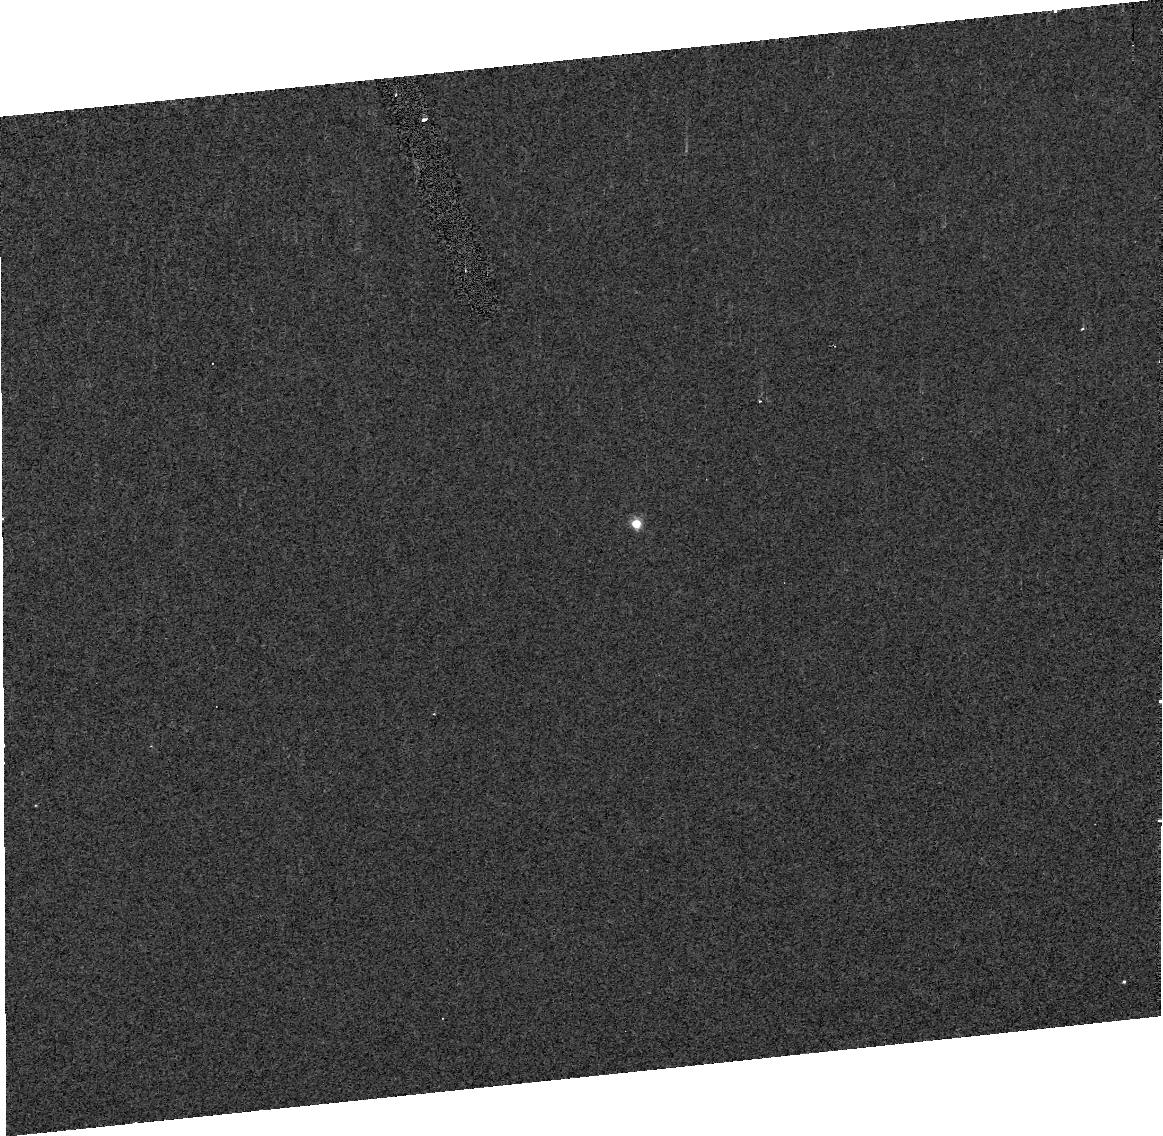
Target: ASTEROID-17246
Instrument: ACS/HRC
Filter: F435W
Exposure: 3 min
Observation ID: j92004030

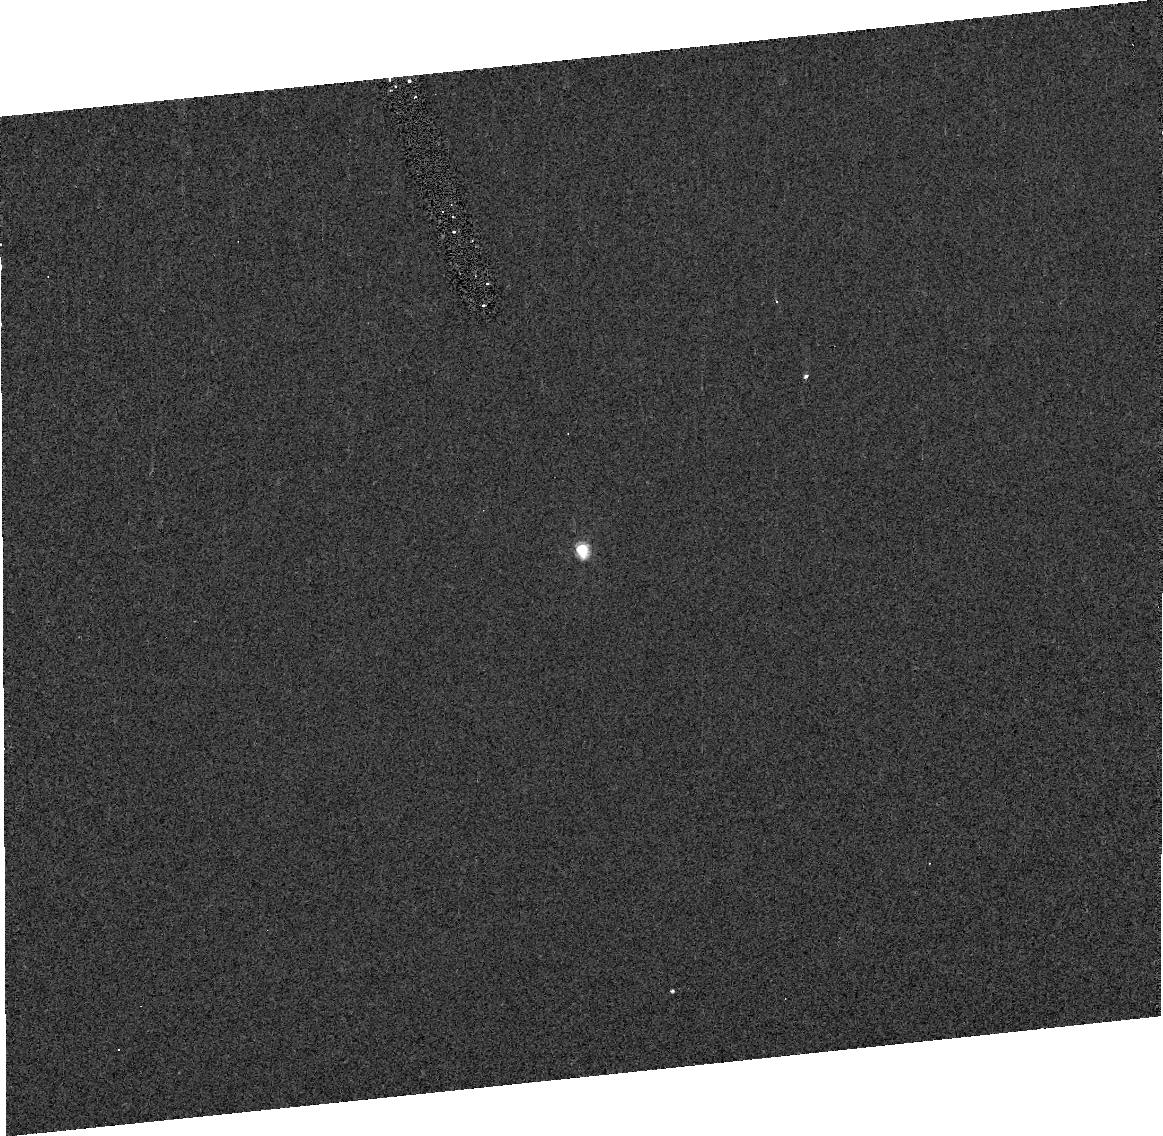
Target: ASTEROID-22899
Instrument: ACS/HRC
Filter: F435W
Exposure: 4 min
Observation ID: j92006030

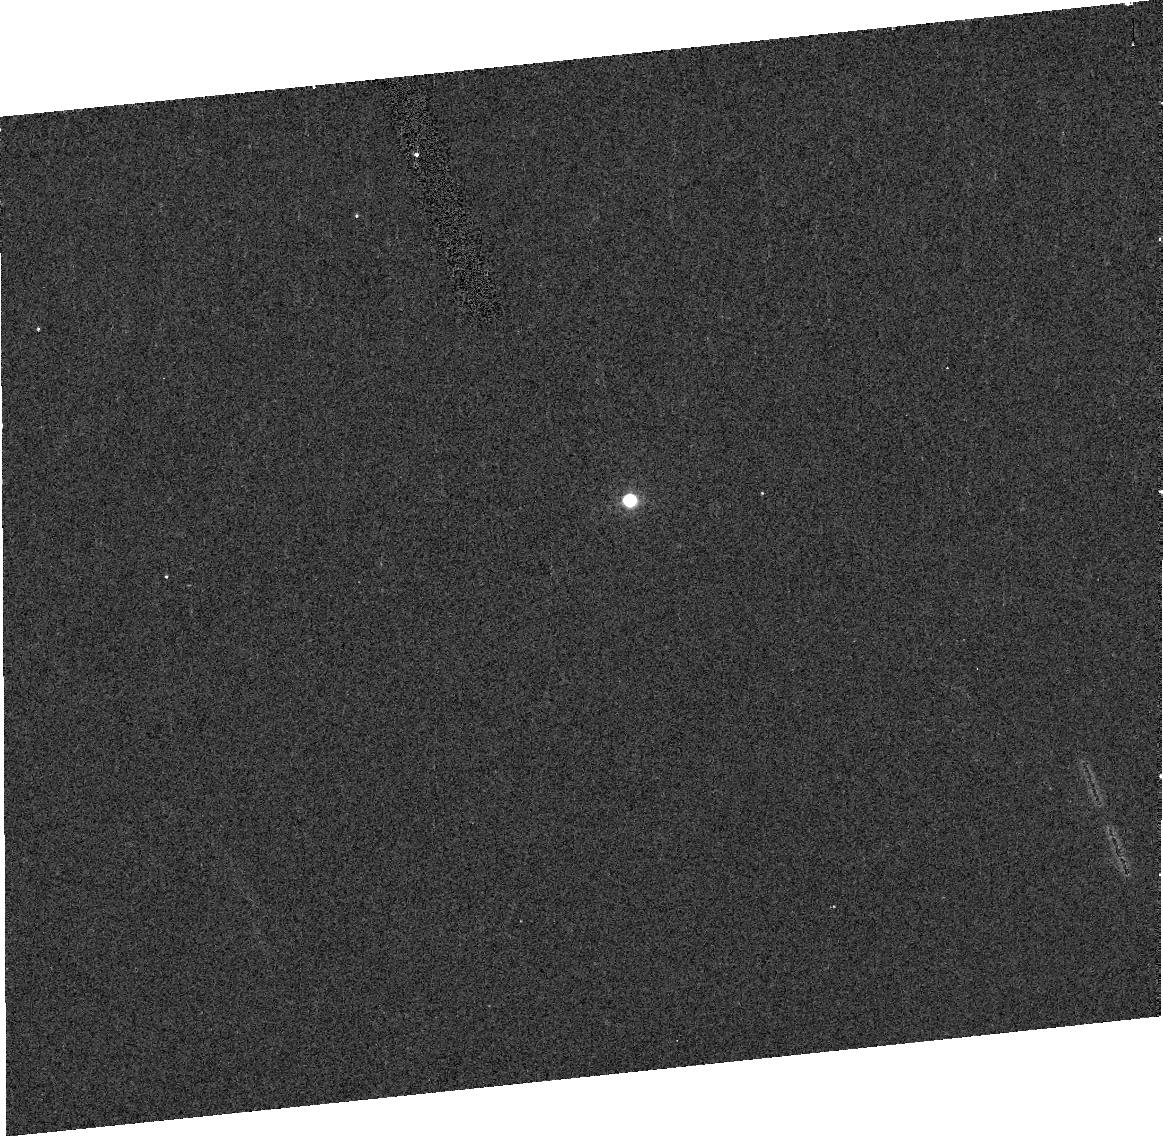
Target: ASTEROID-22899
Instrument: ACS/HRC
Filter: F850LP
Exposure: 4 min
Observation ID: j92007040

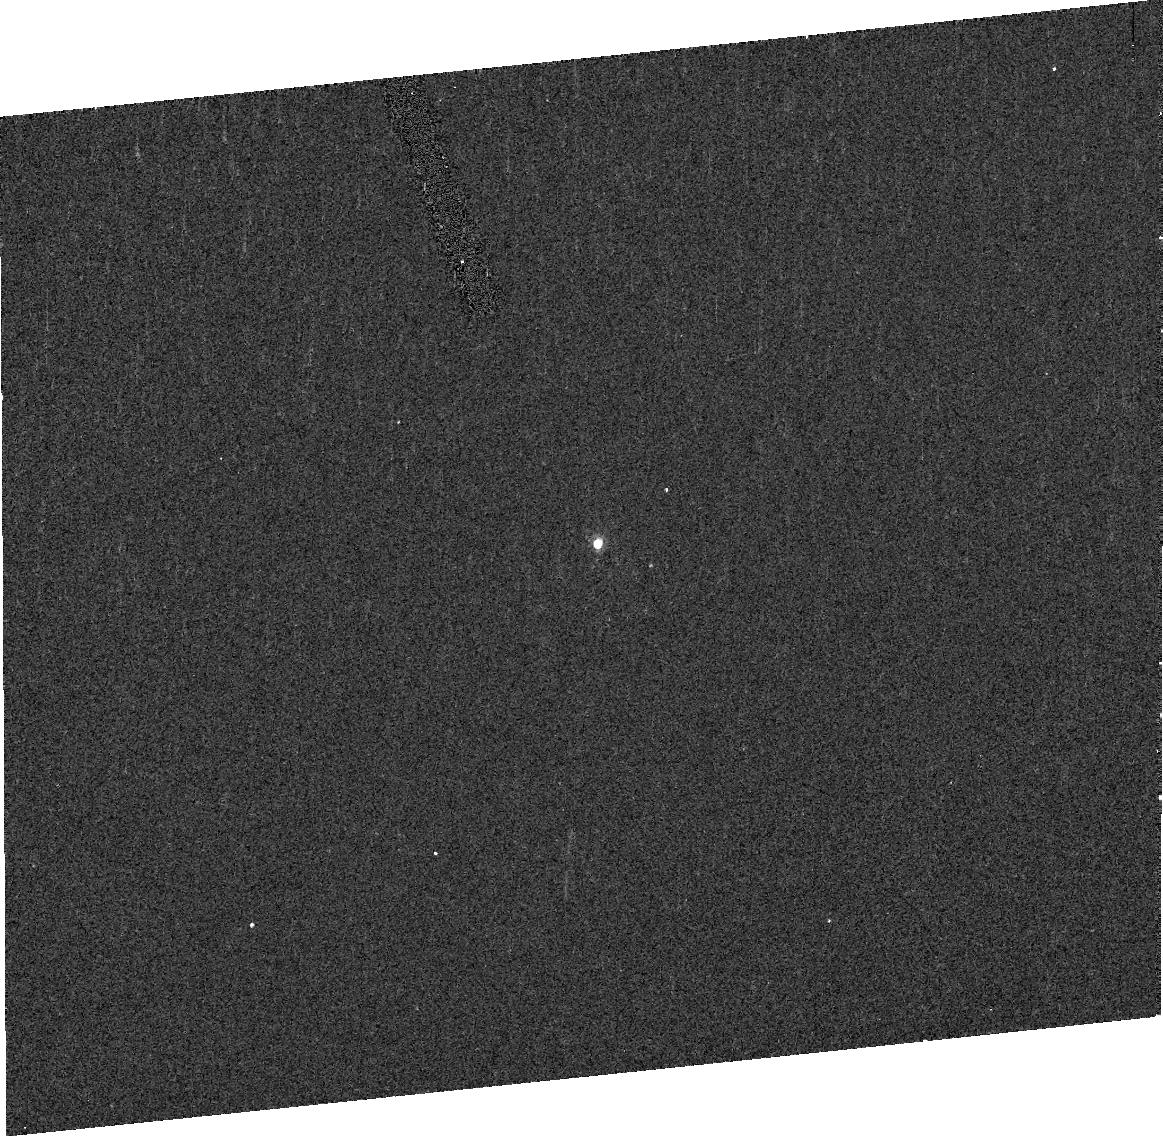
Target: ASTEROID-17246
Instrument: ACS/HRC
Filter: F550M
Exposure: 3 min
Observation ID: j92003080

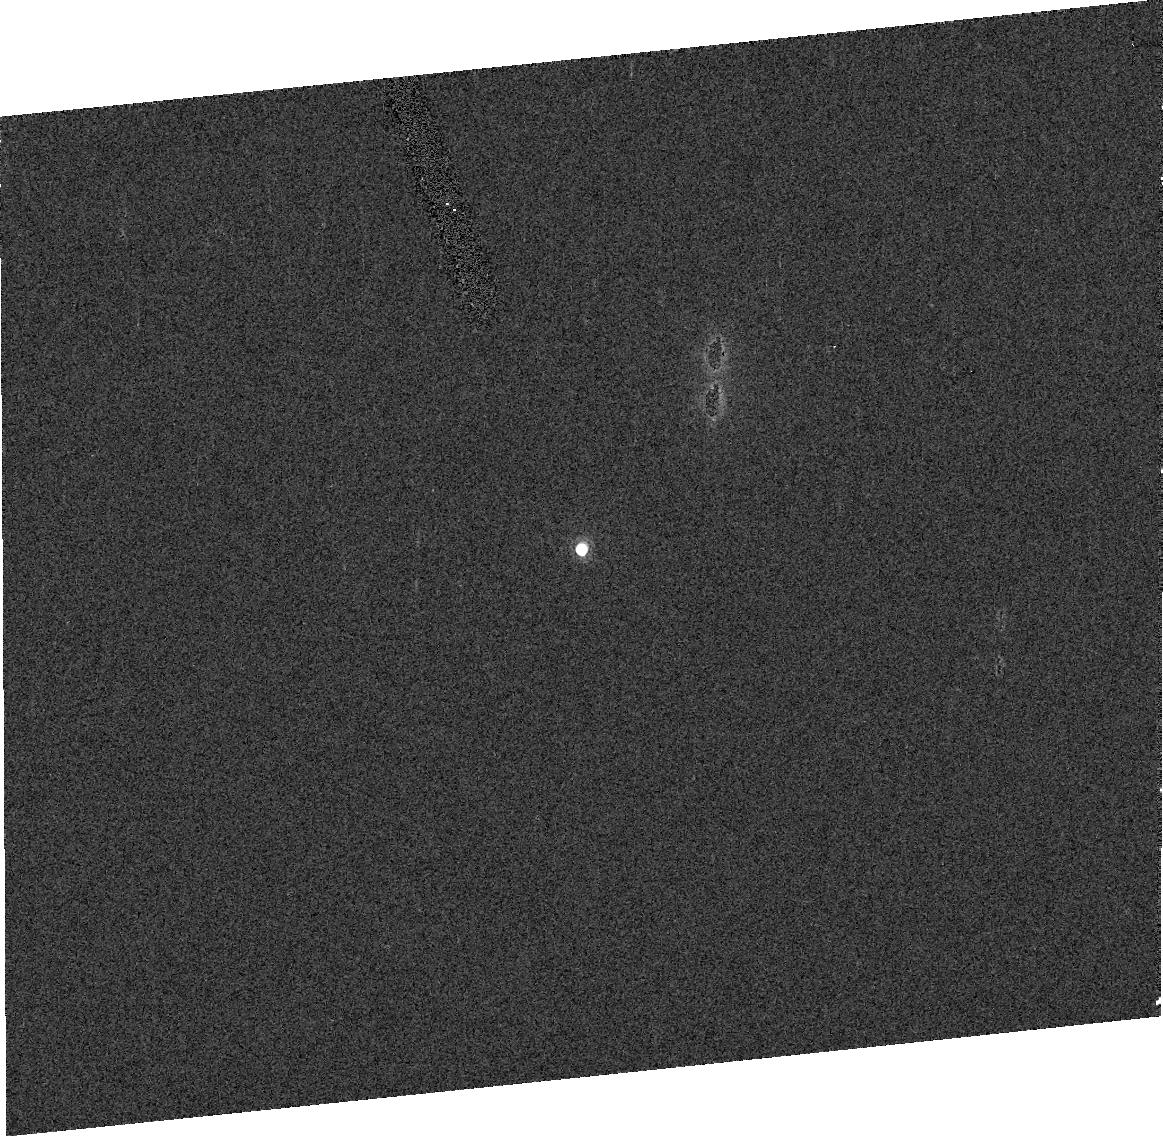
Target: ASTEROID-17246
Instrument: ACS/HRC
Filter: F775W
Exposure: 1 min
Observation ID: j92001060

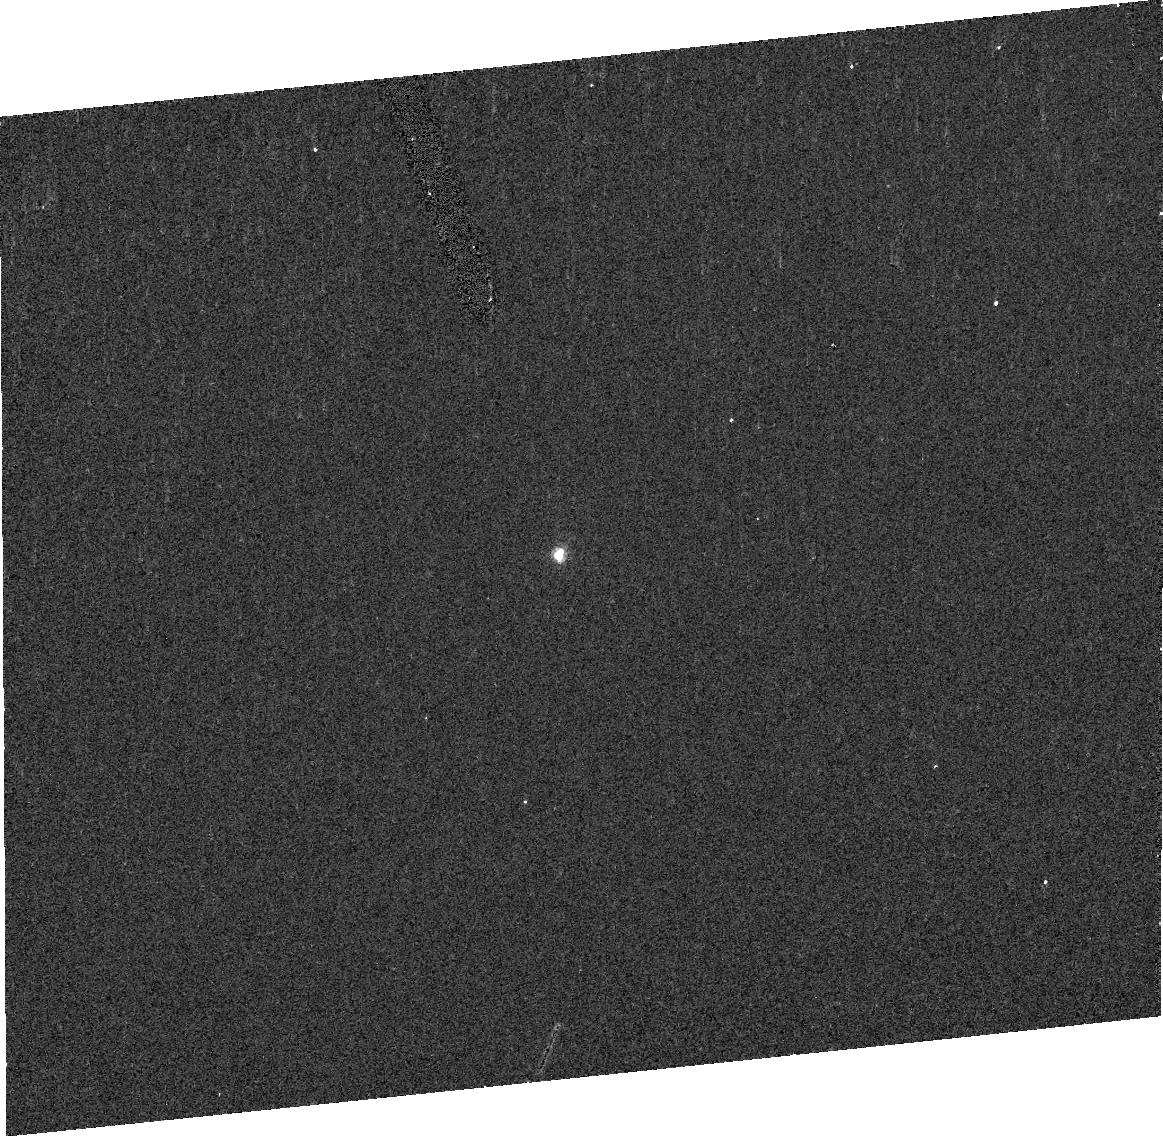
Target: ASTEROID-17246
Instrument: ACS/HRC
Filter: F435W
Exposure: 3 min
Observation ID: j92001020

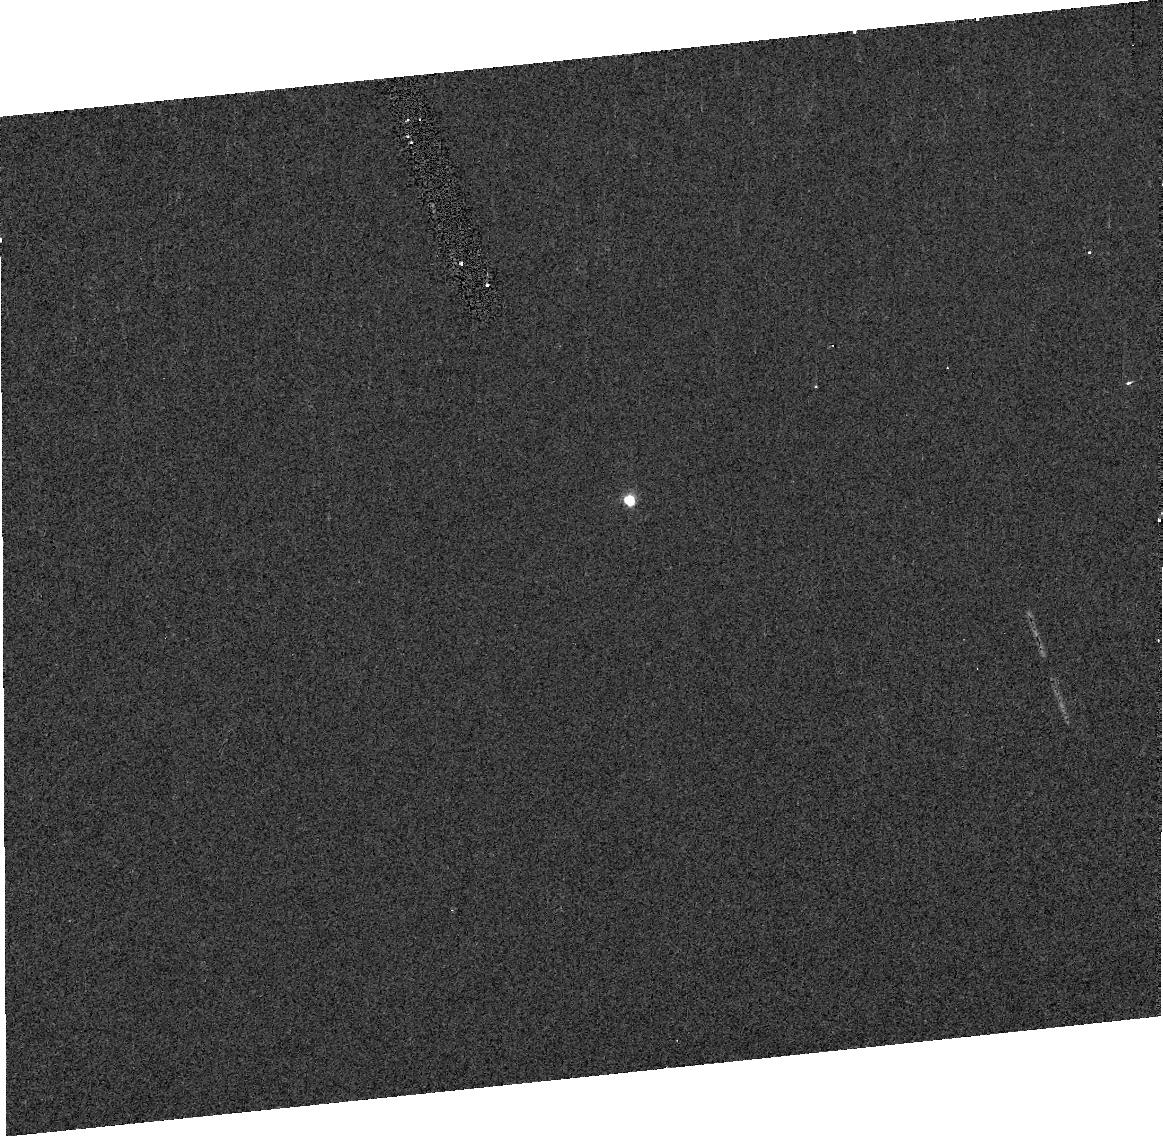
Target: ASTEROID-22899
Instrument: ACS/HRC
Filter: F435W
Exposure: 4 min
Observation ID: j92007030

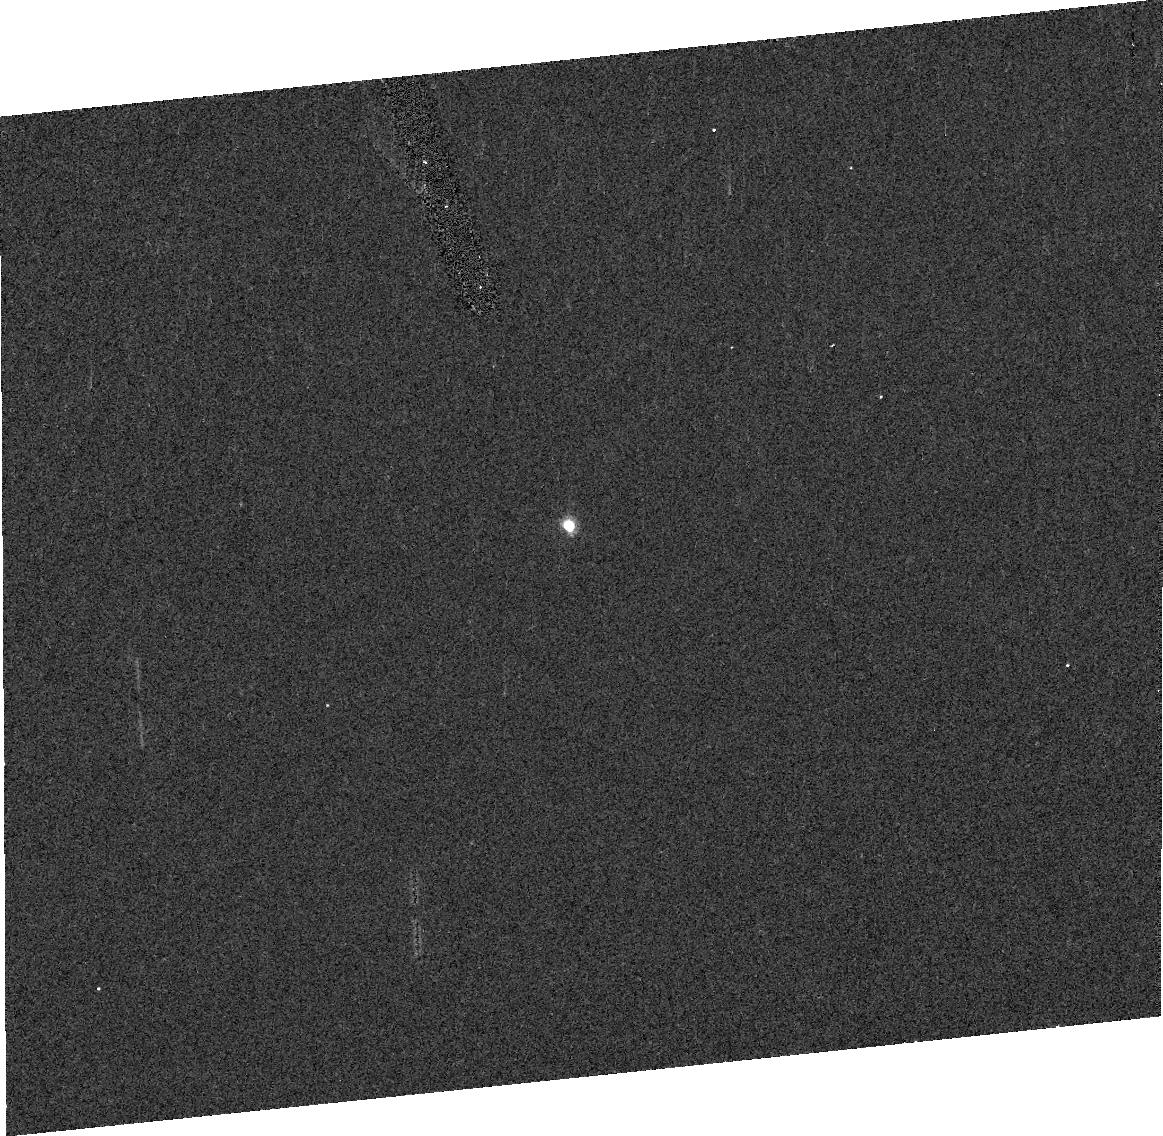
Target: ASTEROID-22899
Instrument: ACS/HRC
Filter: F550M
Exposure: 4 min
Observation ID: j92005070

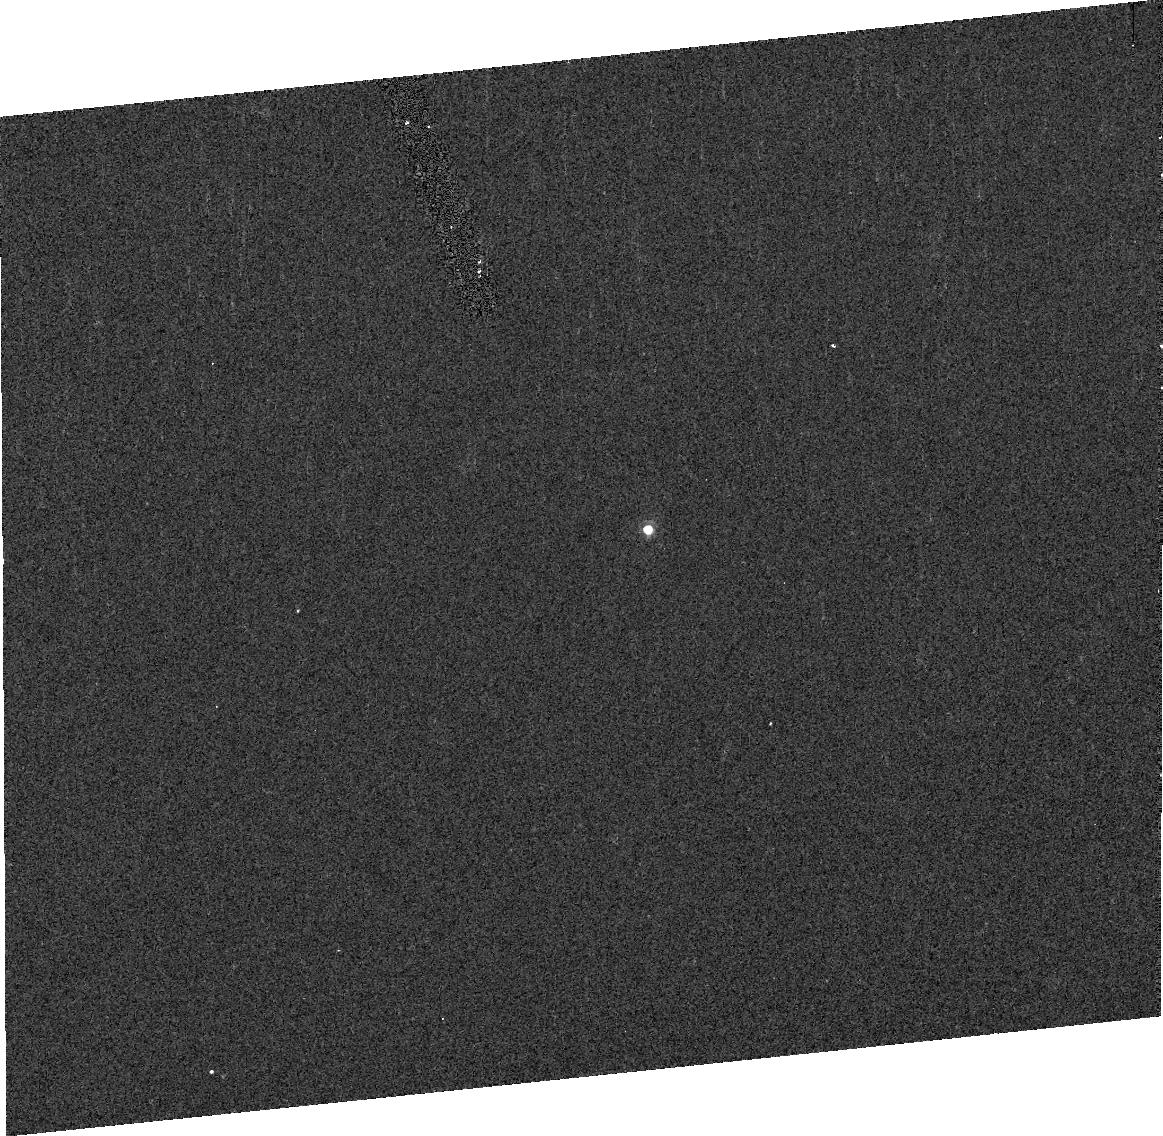
Target: ASTEROID-17246
Instrument: ACS/HRC
Filter: F550M
Exposure: 3 min
Observation ID: j92004070

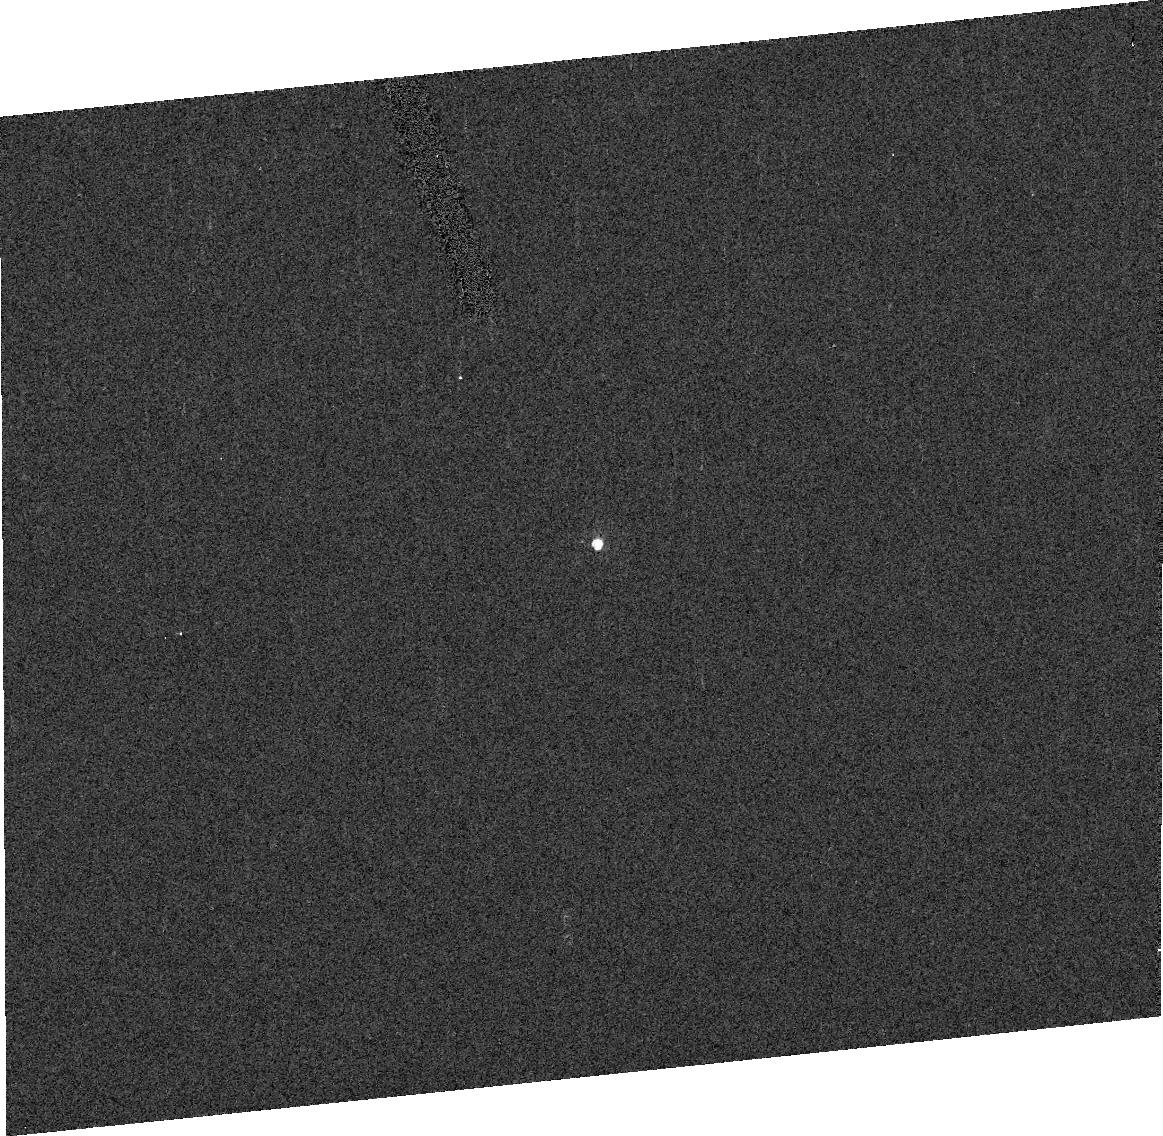
Target: ASTEROID-17246
Instrument: ACS/HRC
Filter: F775W
Exposure: 1 min
Observation ID: j92003090

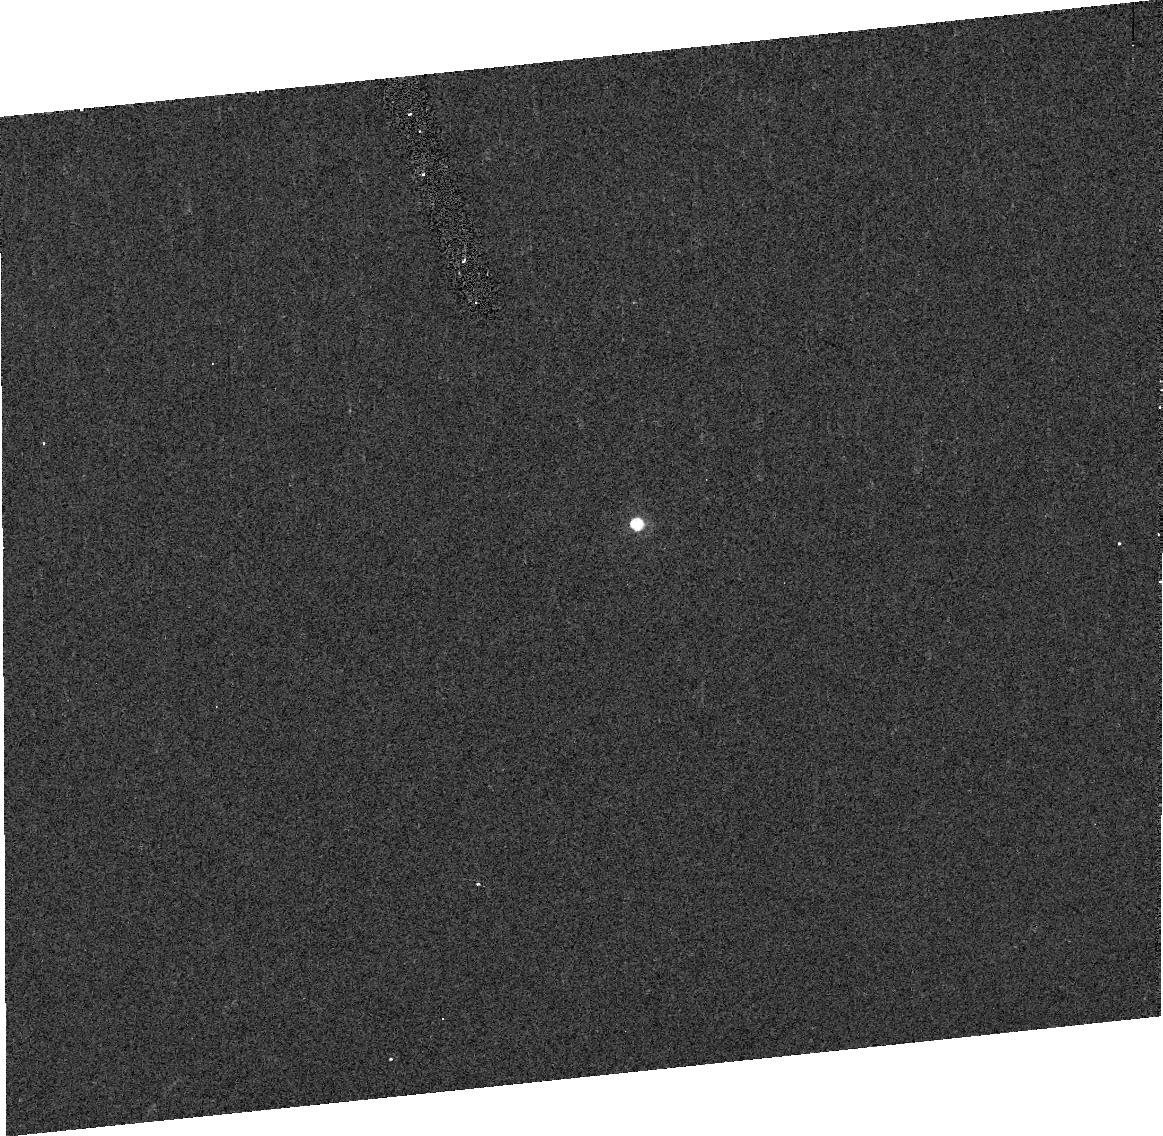
Target: ASTEROID-17246
Instrument: ACS/HRC
Filter: F850LP
Exposure: 3 min
Observation ID: j92004040

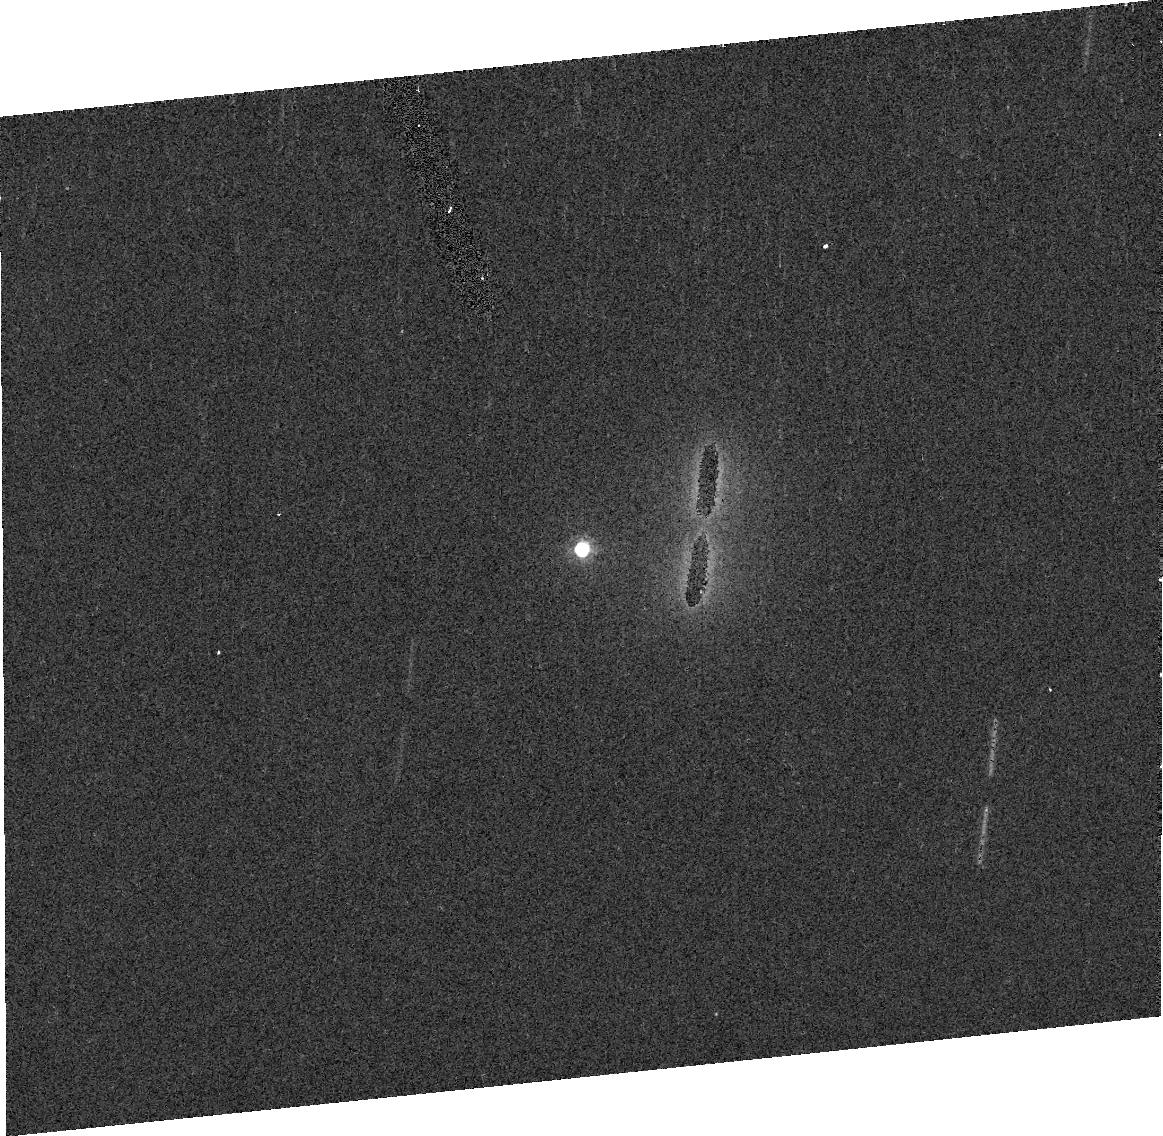
Target: ASTEROID-17246
Instrument: ACS/HRC
Filter: F850LP
Exposure: 3 min
Observation ID: j92001050

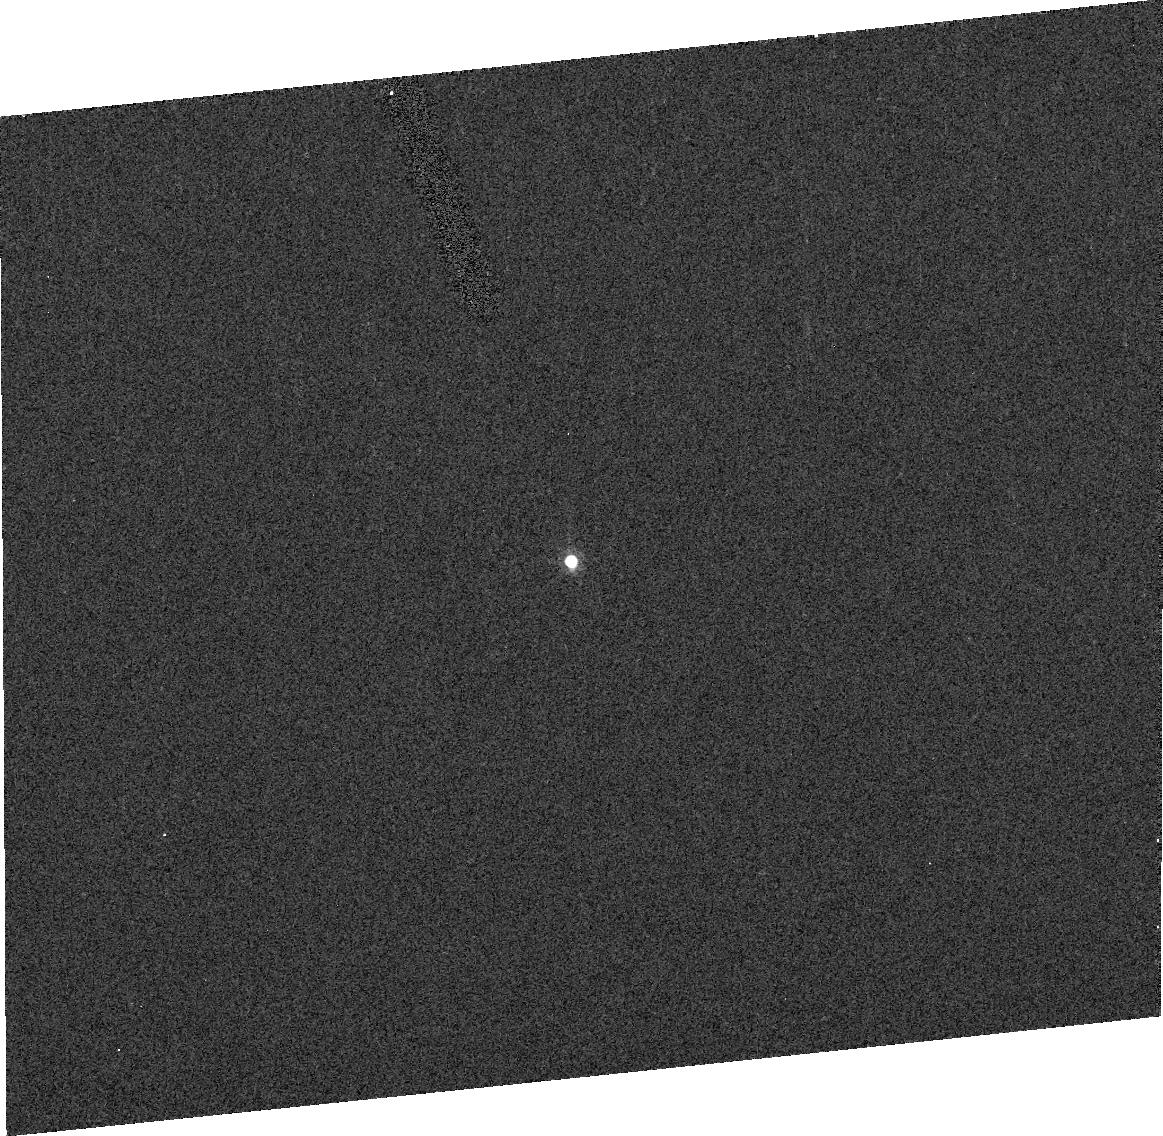
Target: ASTEROID-22899
Instrument: ACS/HRC
Filter: F775W
Exposure: 2 min
Observation ID: j92006010

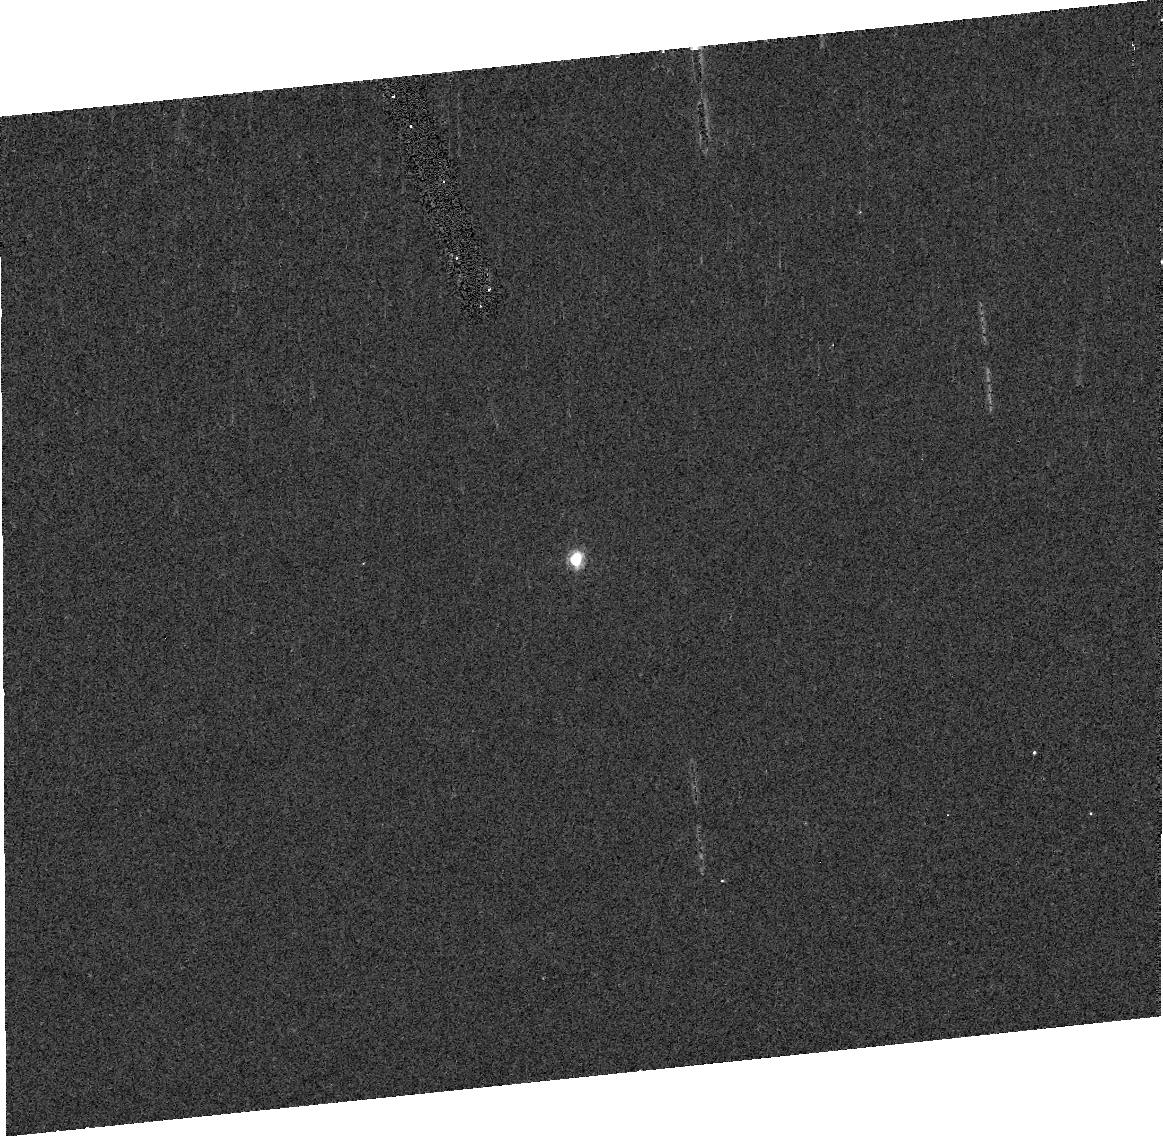
Target: ASTEROID-17246
Instrument: ACS/HRC
Filter: F550M
Exposure: 3 min
Observation ID: j92001080

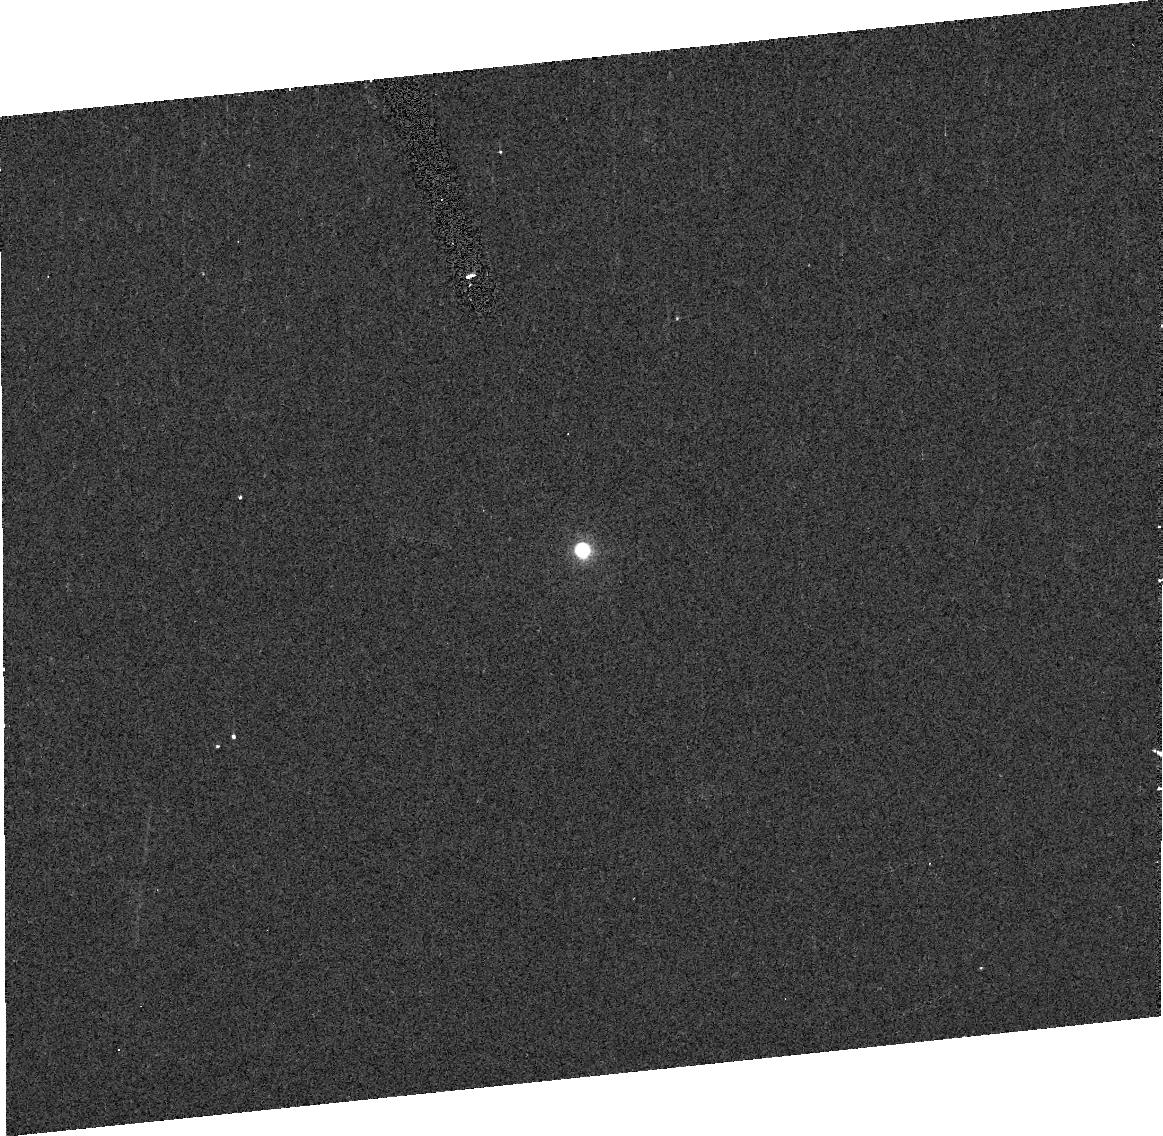
Target: ASTEROID-22899
Instrument: ACS/HRC
Filter: F850LP
Exposure: 4 min
Observation ID: j92006040

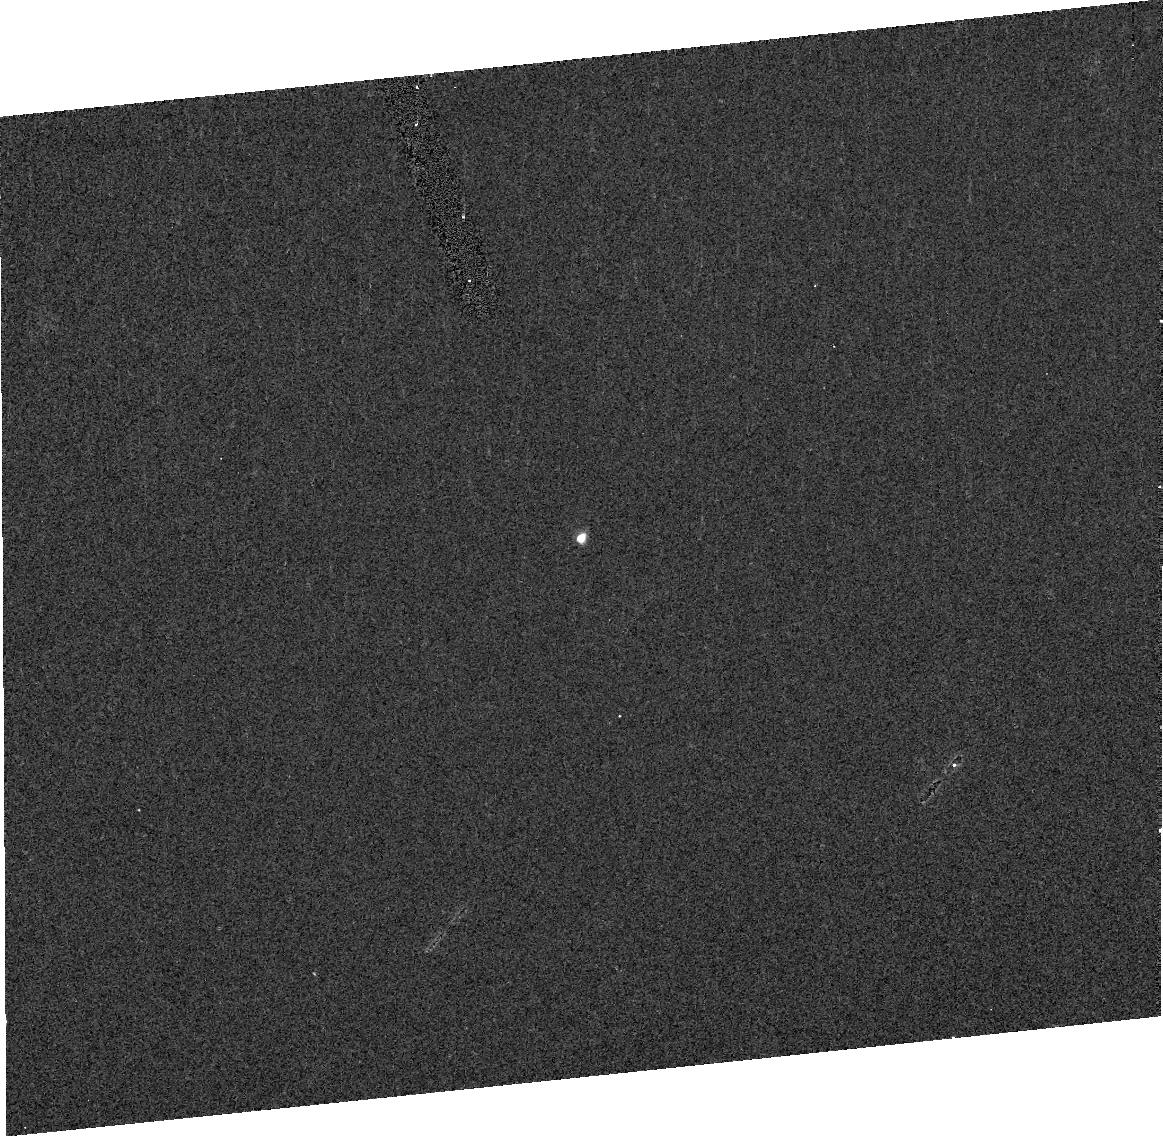
Target: ASTEROID-17246
Instrument: ACS/HRC
Filter: F435W
Exposure: 3 min
Observation ID: j92003020

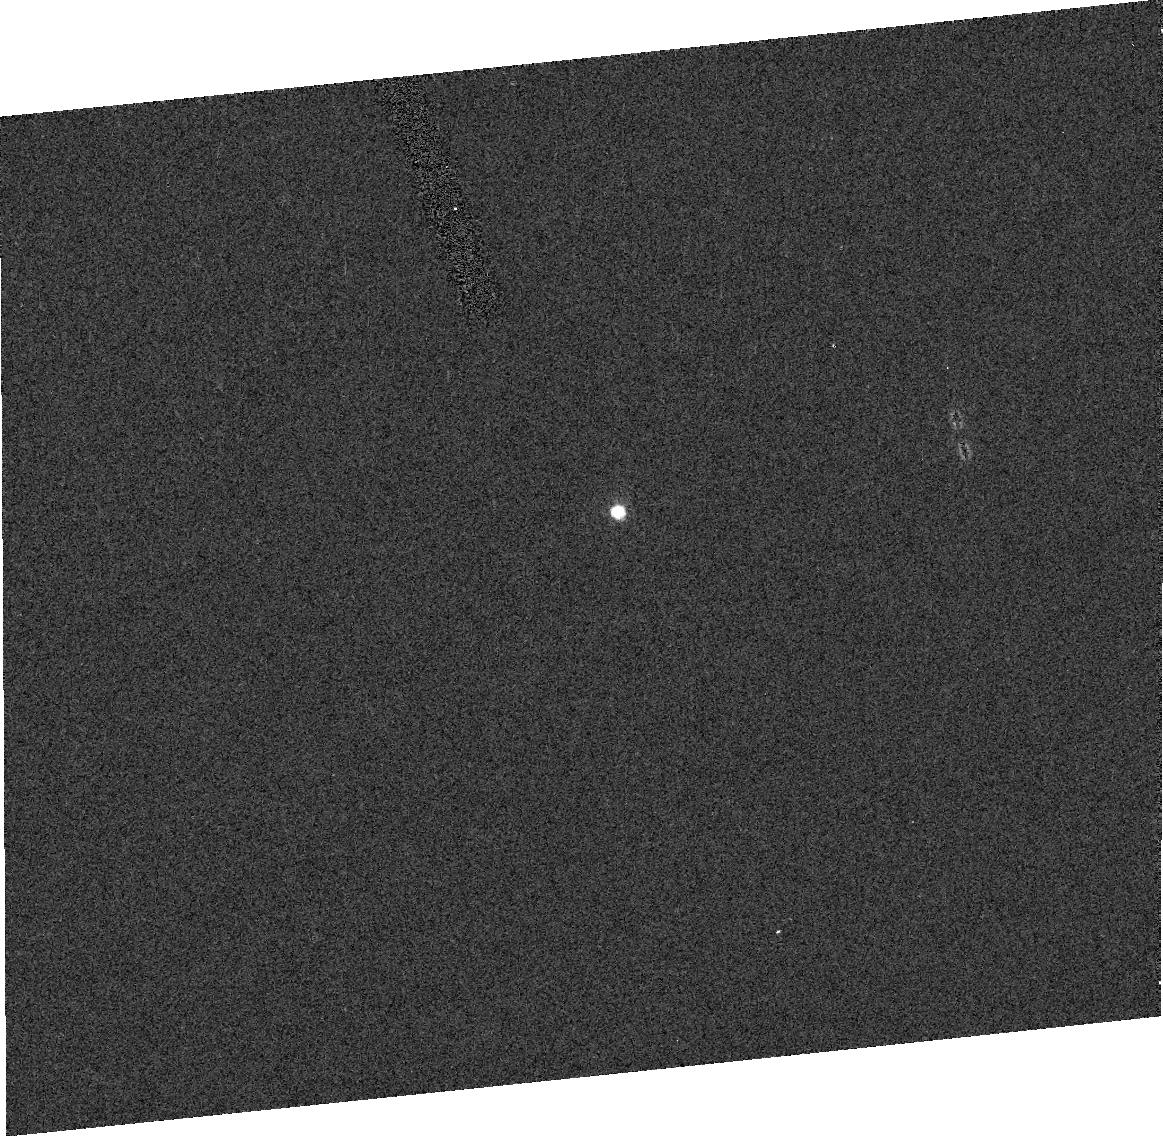
Target: ASTEROID-22899
Instrument: ACS/HRC
Filter: F775W
Exposure: 2 min
Observation ID: j92007010

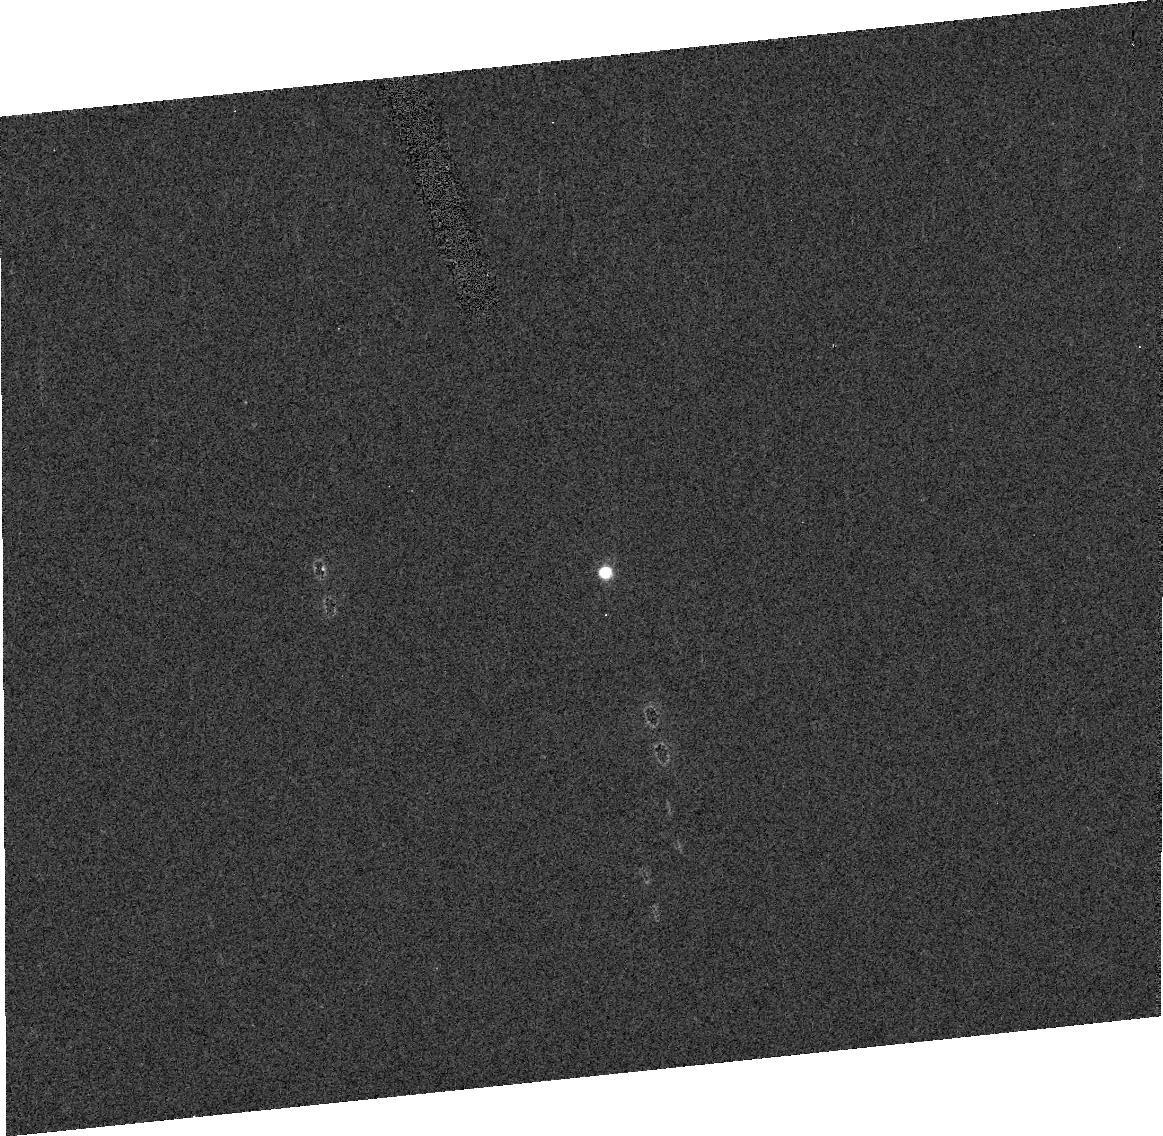
Target: ASTEROID-17246
Instrument: ACS/HRC
Filter: F775W
Exposure: 1 min
Observation ID: j92002010

Determination of orbits and colors for two new binaries in the Koronis asteroid family (PI: Merline, William J.)

We propose to measure color and orbital properties of two asteroid binaries in the Koronis family discovered in our SNAP-9747 survey. The best previously studied asteroid binary system, Ida/Dactyl, is also in the Koronis family. Differential space weathering measured on the Ida and Dactyl surfaces has been a powerful constraint on models of satellite formation mechanisms and satellite survivability. HST offers the unique opportunity for similar measurements of these much smaller, main-belt binaries. The new satellites are believed to have formed through different collisional mechanisms than Ida/Dactyl. Further, with a set of 4 relative position measurements for each of the two systems, added to the discovery snapshots, we will determine and compare the densities of the primaries with Ida (a large, 31.5 km, asteroid with density 2.6+-0.5 g/cm^3, measured by the Galileo flyby). In contrast, (17246) and (22899) are 4.5 km bodies that are likely to have been restructured since the family-forming event by subsequent collisions. As all are members of the same family, differences in density would constrain bulk composition and internal structure (e.g. shard vs. rubble-pile). Hence, these measurements are likely to further elucidate the mechanisms for formation of satellites.